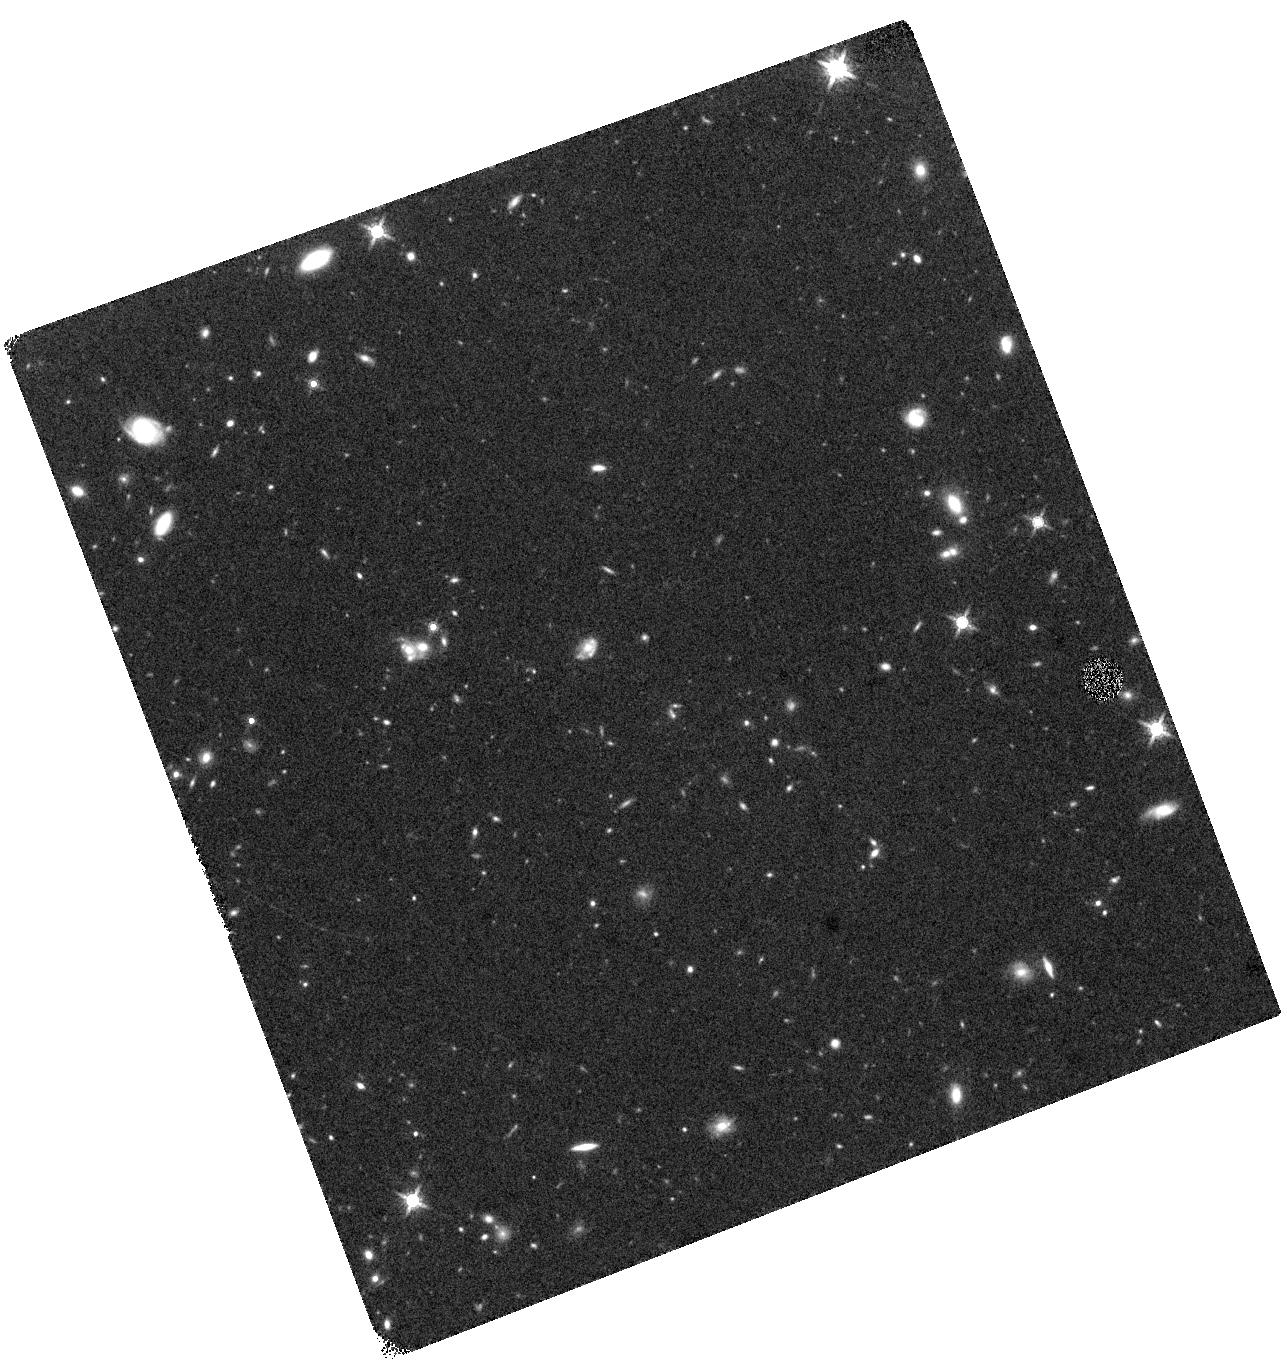
Target: RARE-HELMS-34. Instrument: WFC3/IR. Filter: F160W. Exposure: 43 min. Observation ID: hst_14083_01_wfc3_ir_f160w_icu401

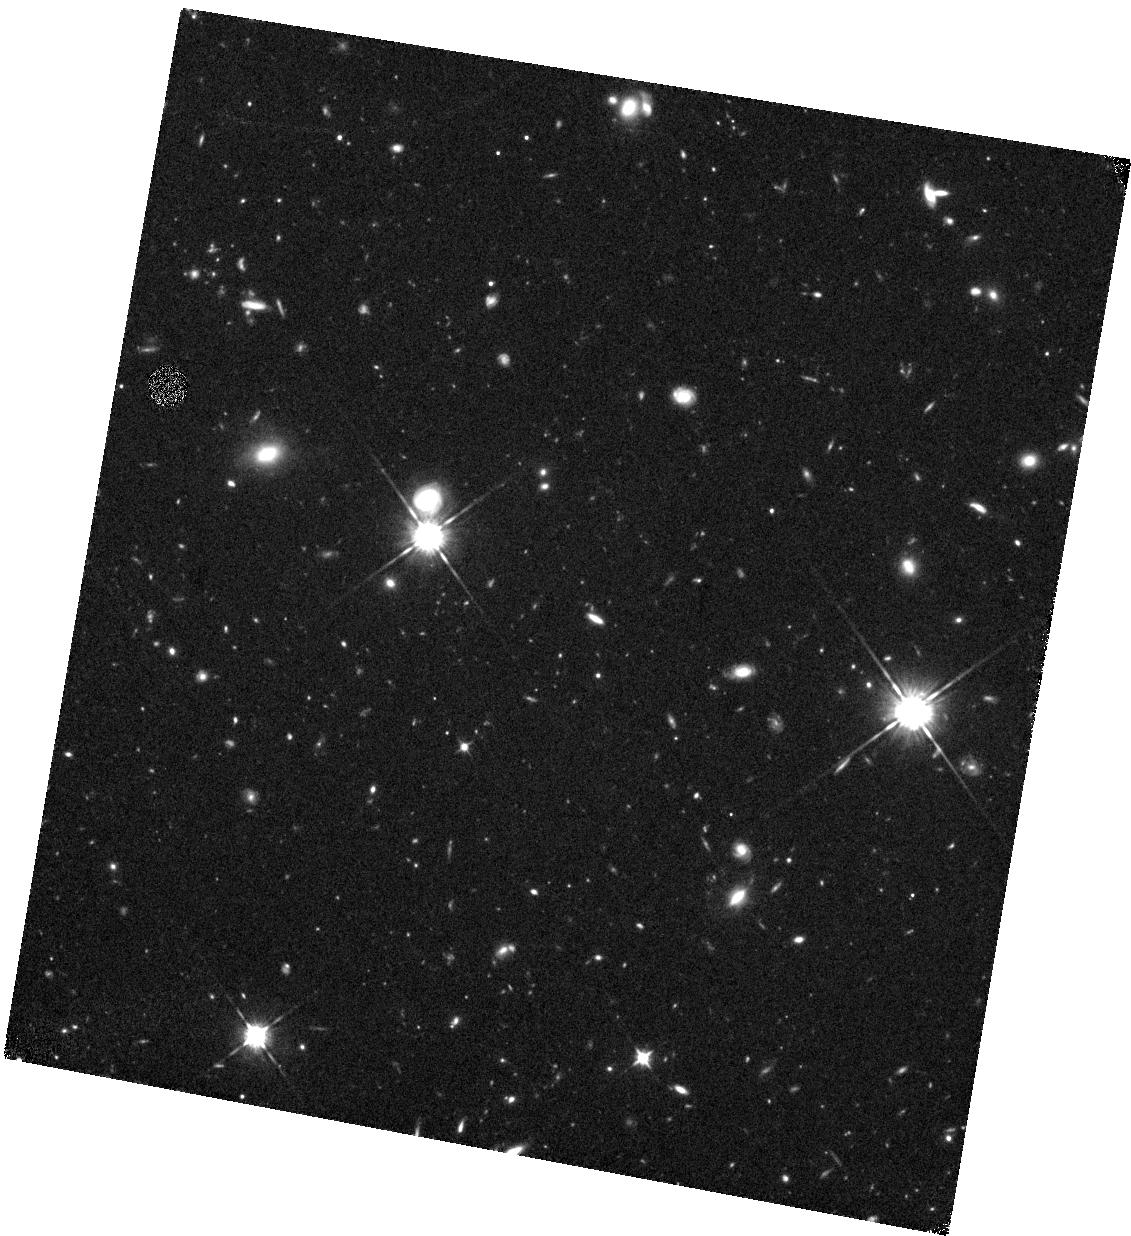
Target: RARE-XMM-30. Instrument: WFC3/IR. Filter: F105W. Exposure: 45 min. Observation ID: hst_14083_03_wfc3_ir_f105w_icu403

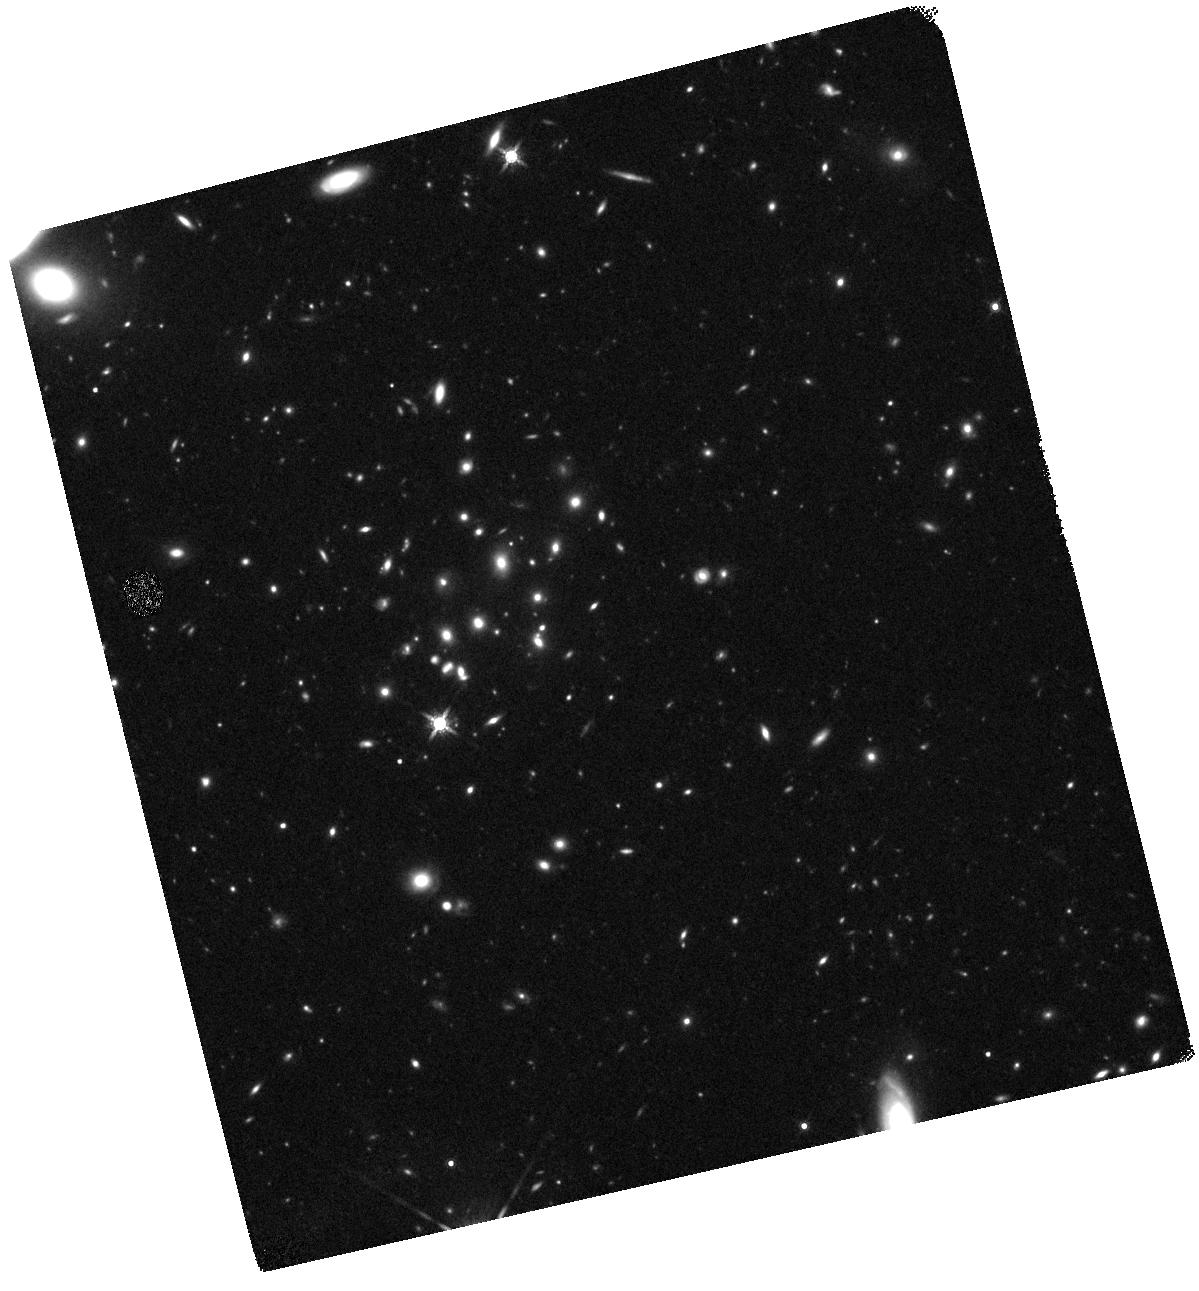
Target: RARE-HELMS-65. Instrument: WFC3/IR. Filter: F160W. Exposure: 43 min. Observation ID: hst_14083_02_wfc3_ir_f160w_icu402

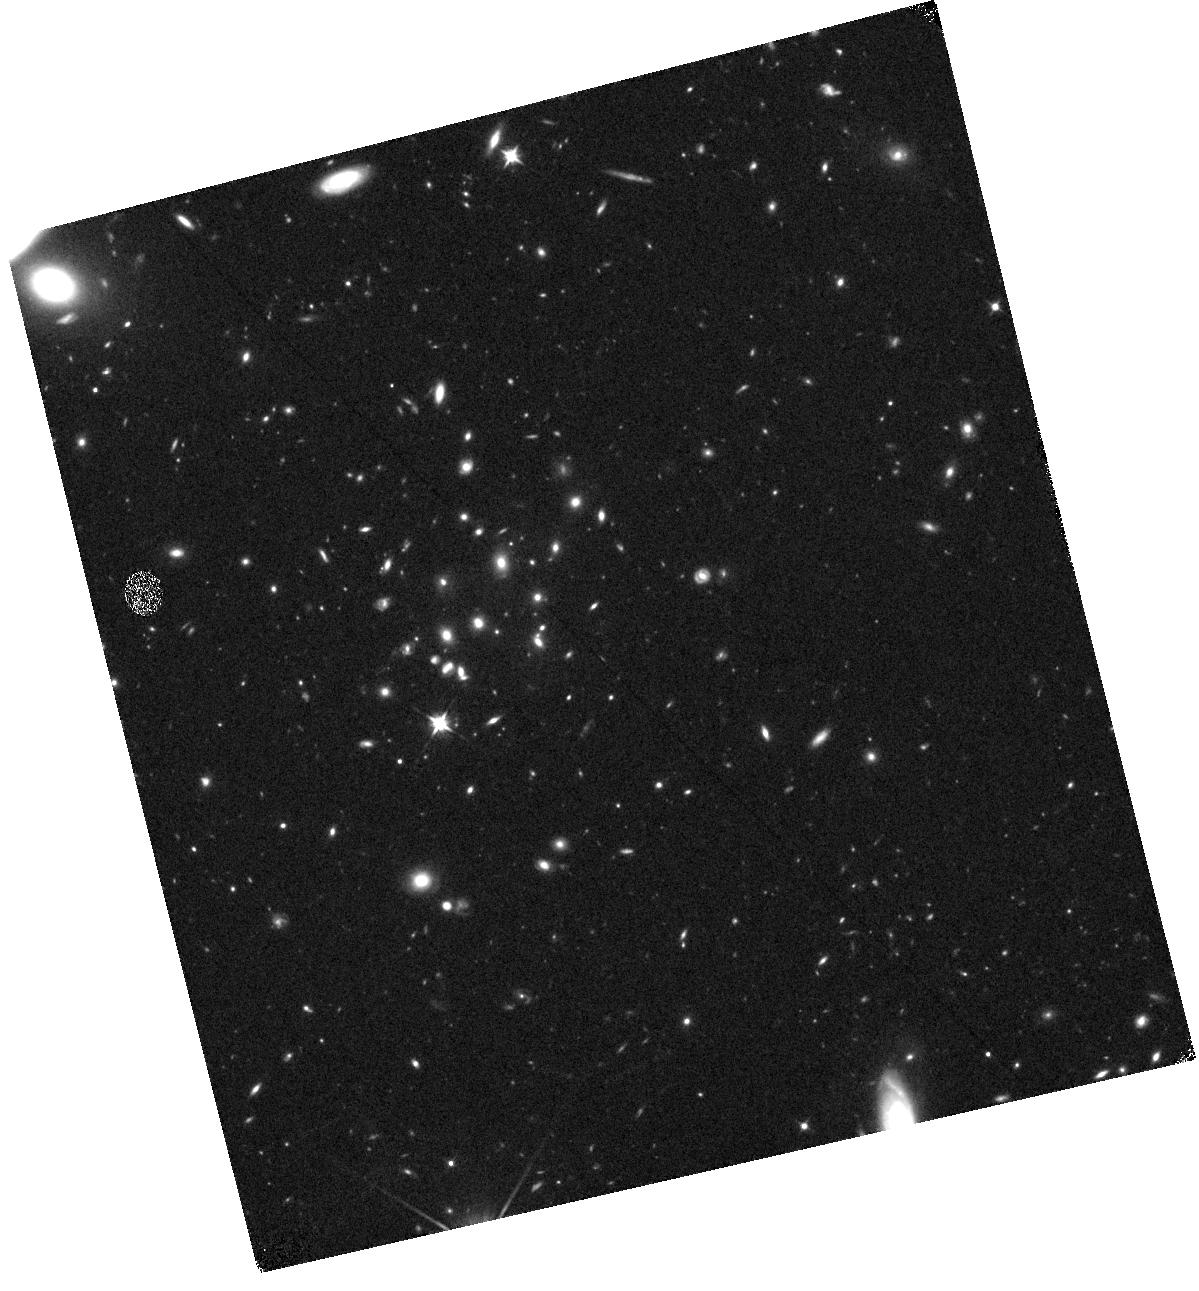
Target: RARE-HELMS-65. Instrument: WFC3/IR. Filter: F105W. Exposure: 45 min. Observation ID: hst_14083_02_wfc3_ir_f105w_icu402

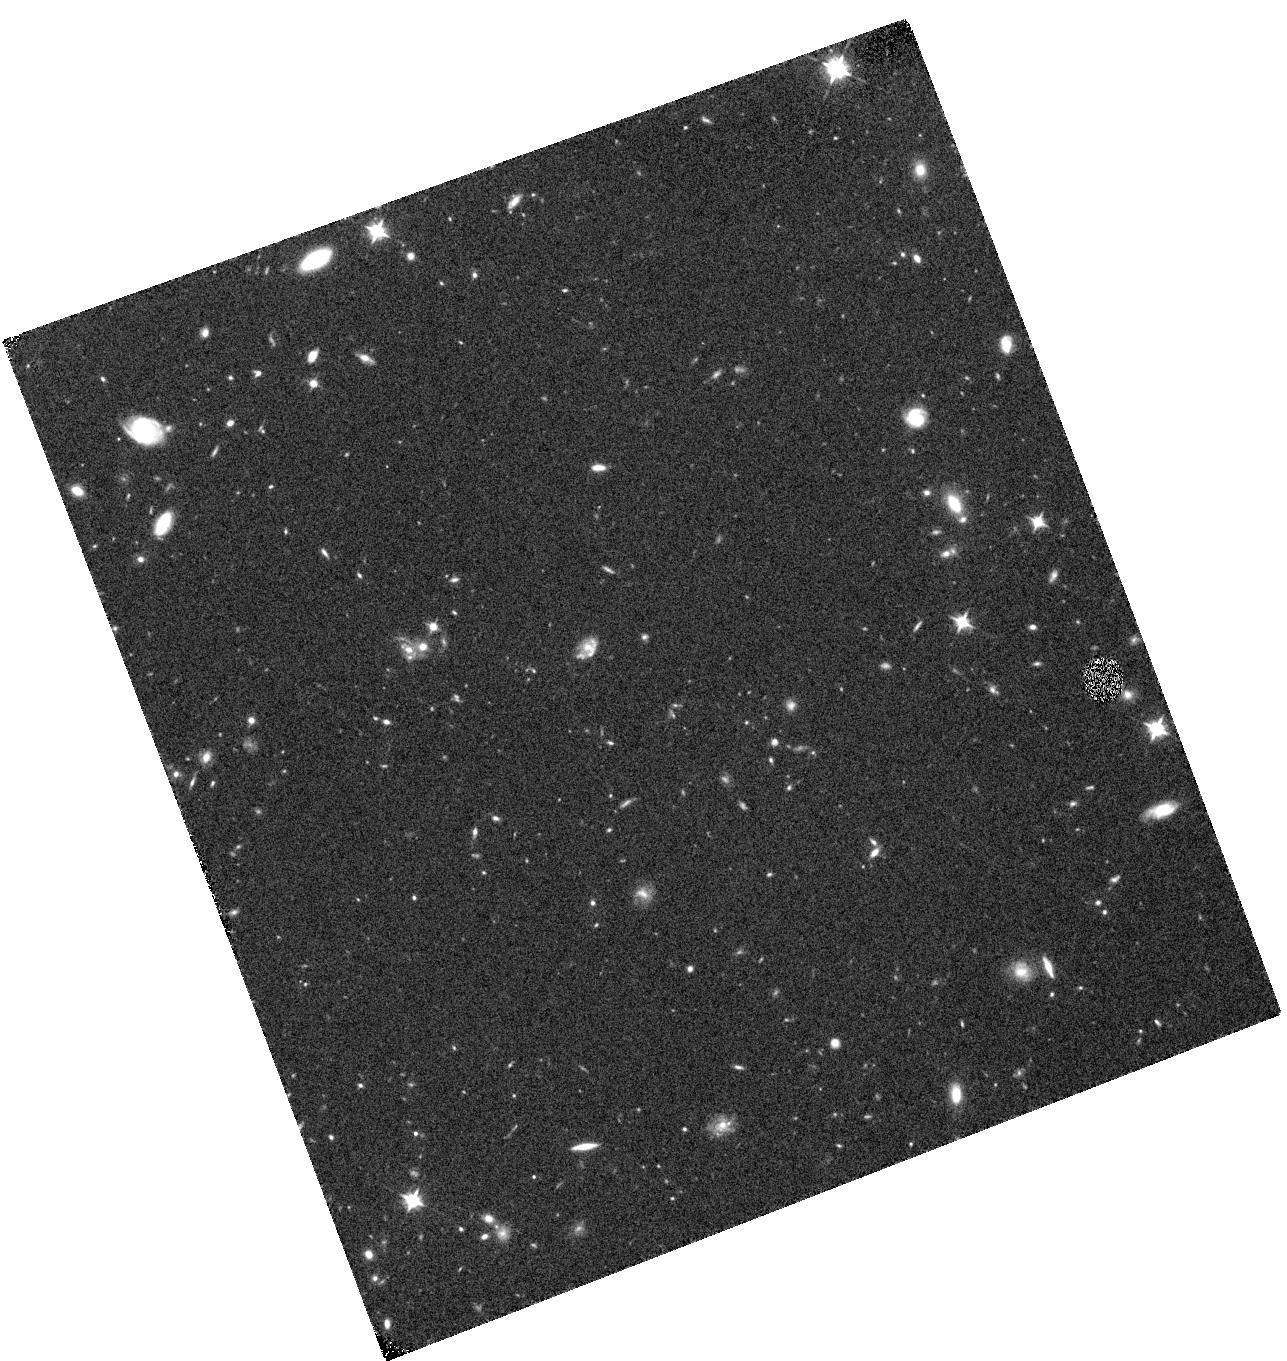
Target: RARE-HELMS-34. Instrument: WFC3/IR. Filter: F105W. Exposure: 45 min. Observation ID: hst_14083_01_wfc3_ir_f105w_icu401

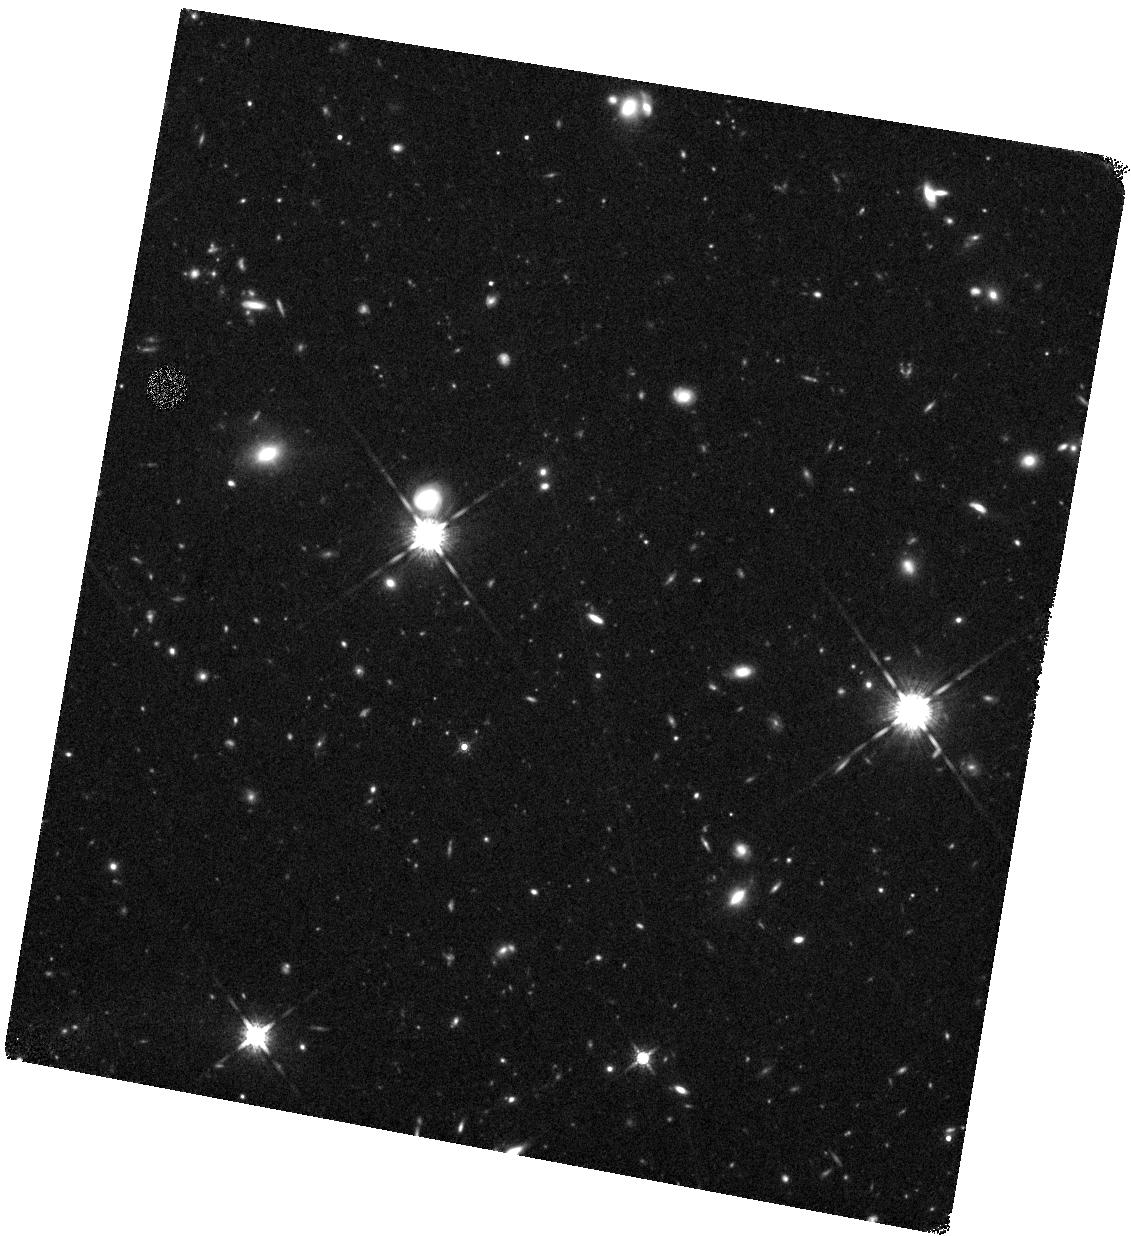
Target: RARE-XMM-30. Instrument: WFC3/IR. Filter: F160W. Exposure: 43 min. Observation ID: hst_14083_03_wfc3_ir_f160w_icu403

The nature and environment of the most luminous starburst galaxies at redshift > 5 (PI: Perez-Fournon, Ismael)

We propose HST WFC3 imaging of the brightest three recently discovered, dusty star forming galaxies at z > 5, selected from the Herschel HerMES survey and with CO redshifts measured with ALMA in a cycle 2 program. Theoretically, the existence of dusty, massive startbursts at such early epochs is difficult to explain and thorough observational constraints on their properties provides a stringent test of galaxy formation models. Our targets have a multitude of far-infrared follow-up data, including SMA and NOEMA observations and the CO spectroscopy in the 3mm ALMA band that revealed their extreme redshifts. However, the currently available ground-based, near-IR observations are shallow and lack the resolution and sensitivity of HST at these wavelengths, which is needed to completely reveal these rare galaxies, and to measure any gravitational lensing amplification. We will use the proposed data to measure the physical properties of these three z > 5 dusty starbursts, including their sizes, stellar masses, and the scale and intensity of the star formation. There is also evidence of gravitational lensing and the HST data are crucial for accurately measuring the lensing amplification and reconstructing the source plane. The wider field data will be used to investigate the environments of these galaxies and determine whether they are protocluster members, as often expected of massive high-redshift galaxies and similarly to some other z ~ 4 - 5 starbursts. We will be able to measure the dark matter halo mass scale and thereby consider the evolution and descendent of these galaxies, particularly in comparison with lower redshift dusty starbursts.